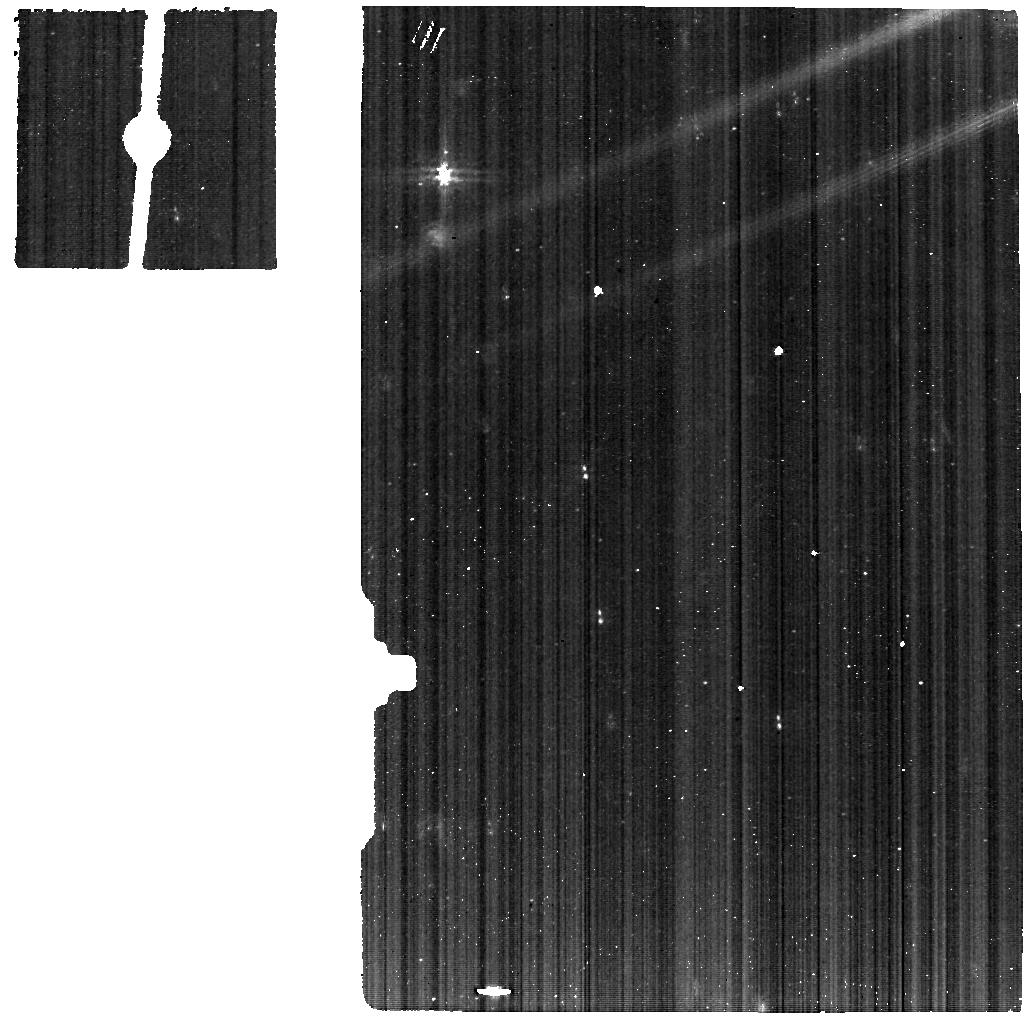
Target: DG-TAU-B-MIRI2. Instrument: MIRI. Filter: F560W. Exposure: 23 min. Observation ID: jw01644-o003_t002_miri_f560w

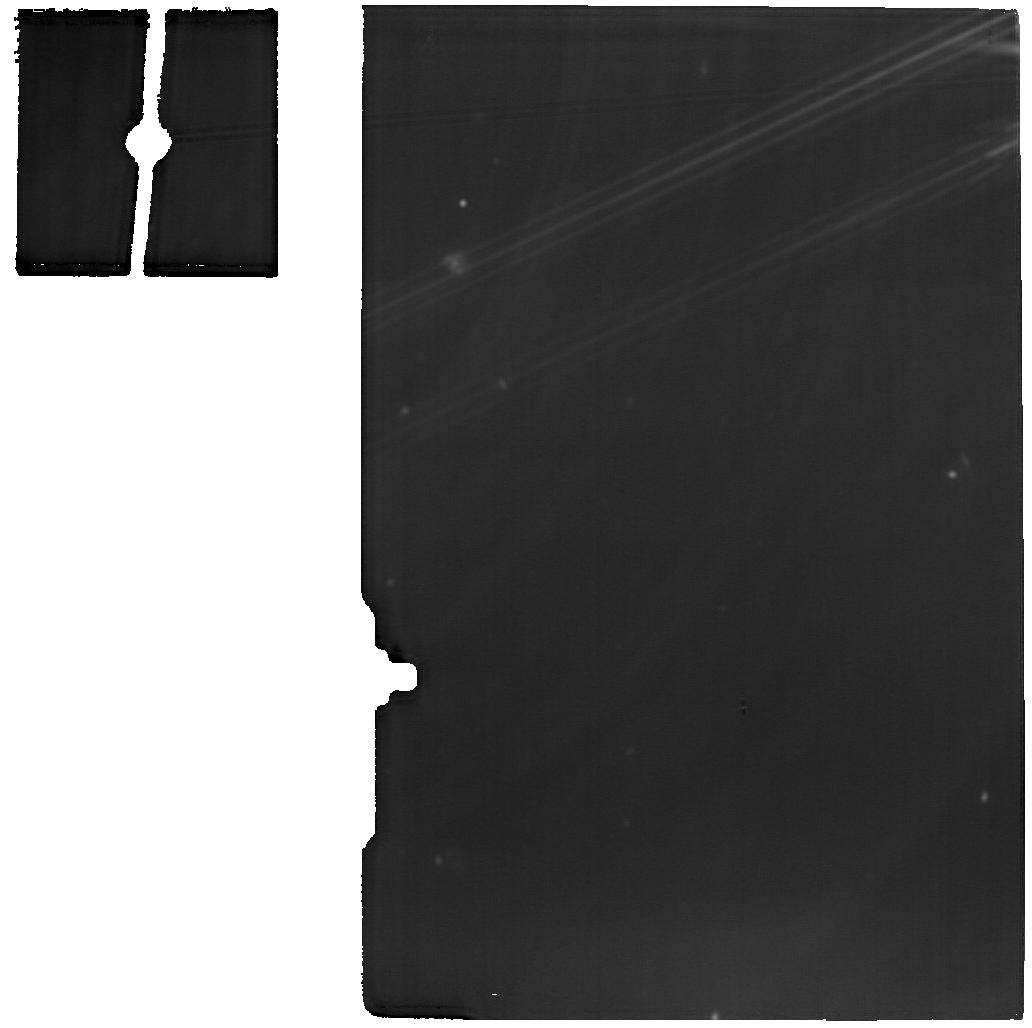
Target: DG-TAU-B-MIRI1. Instrument: MIRI. Filter: F1800W. Exposure: 23 min. Observation ID: jw01644-o002_t001_miri_f1800w

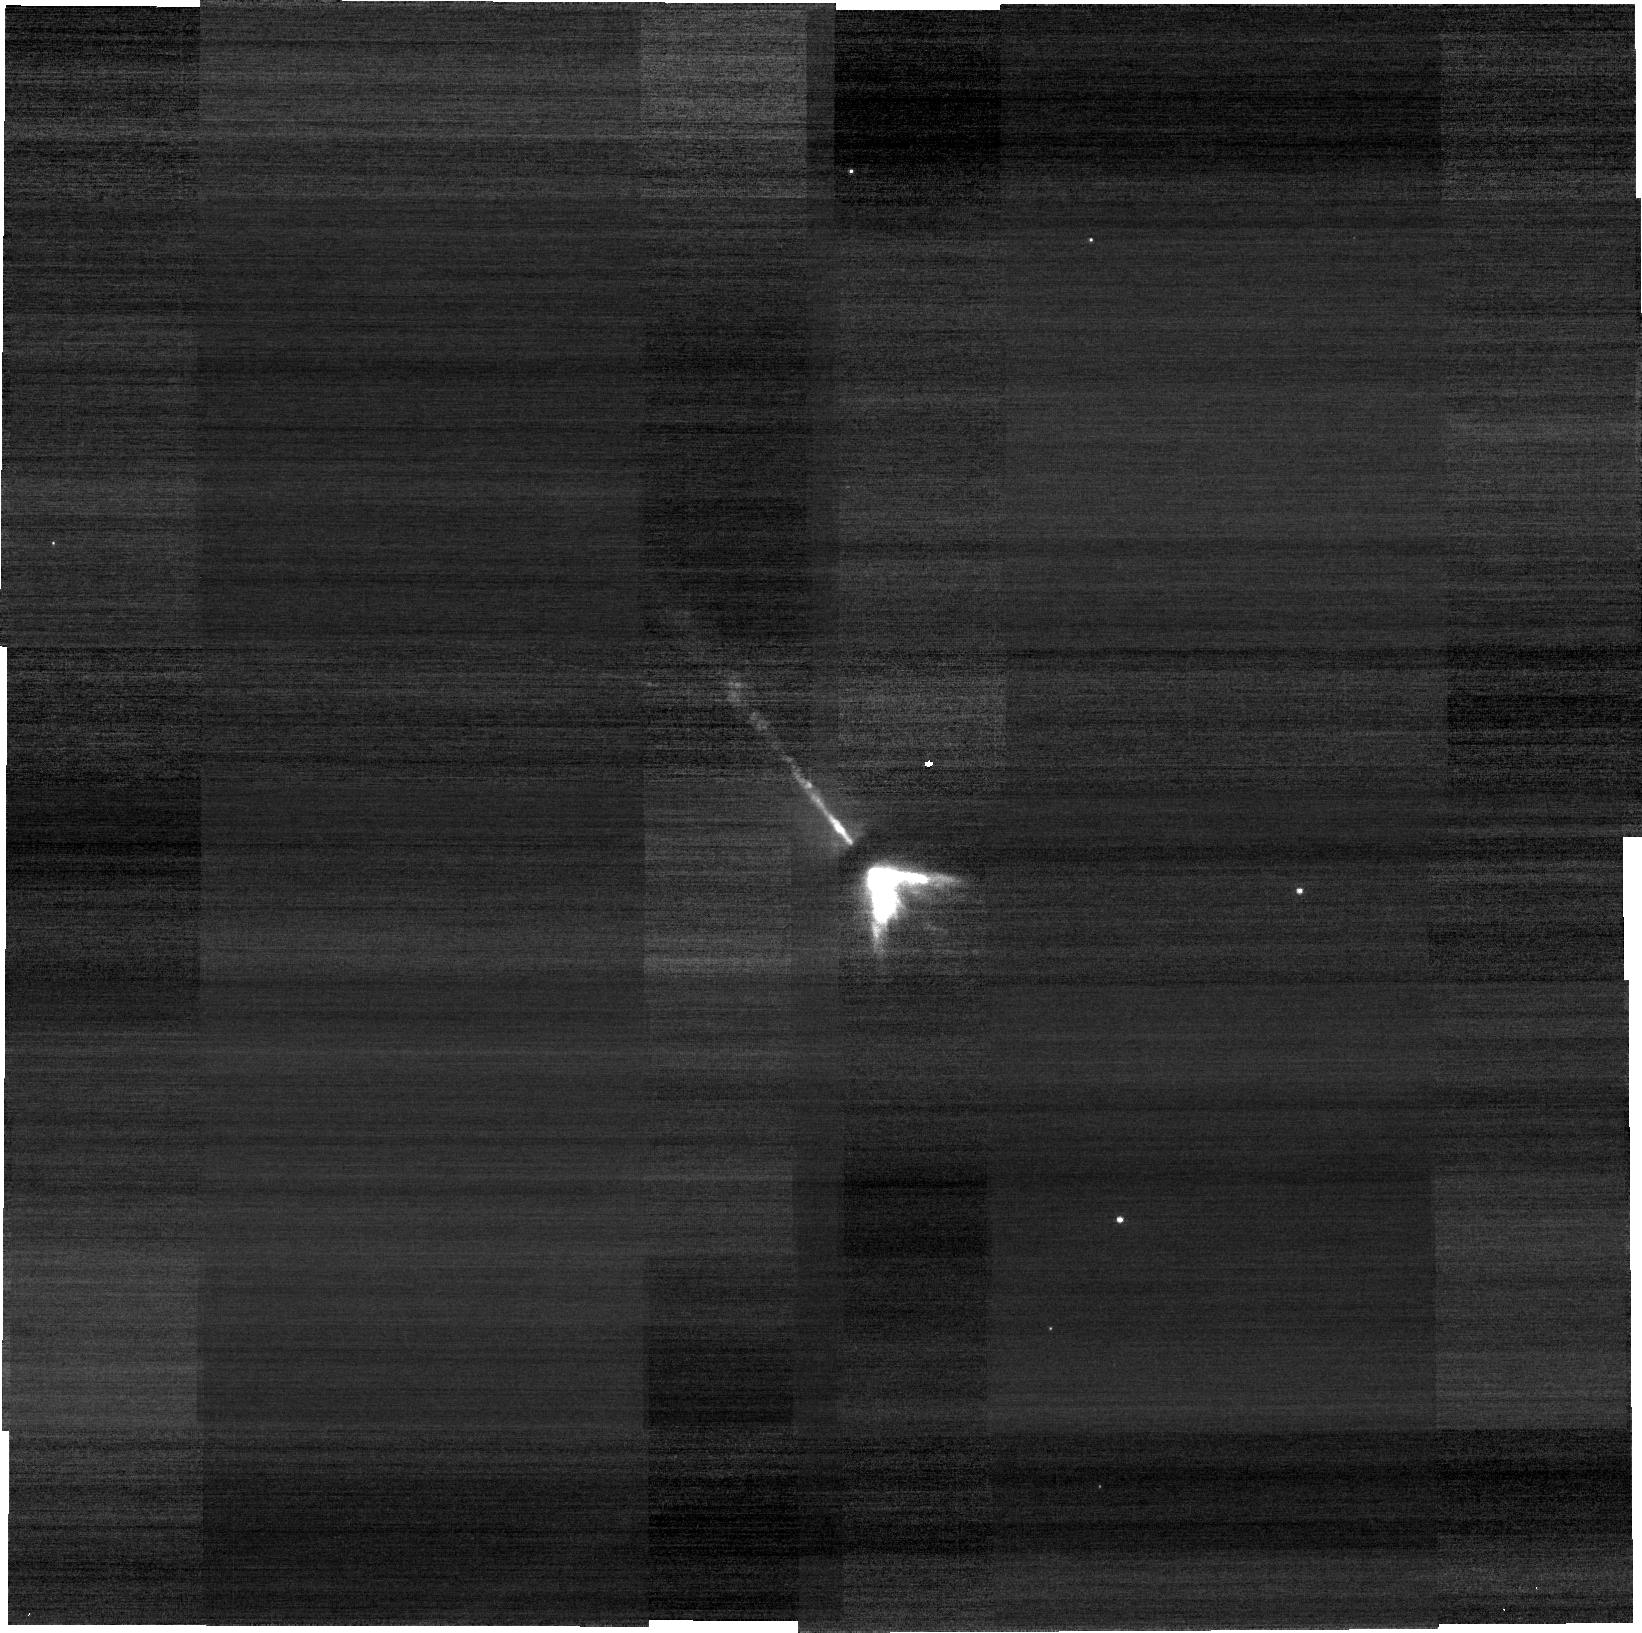
Target: DG-TAU-B-NIRCAM. Instrument: NIRCAM. Filter: F150W2+F164N. Exposure: 20 min. Observation ID: jw01644-o004_t004_nircam_f150w2-f164n-sub640

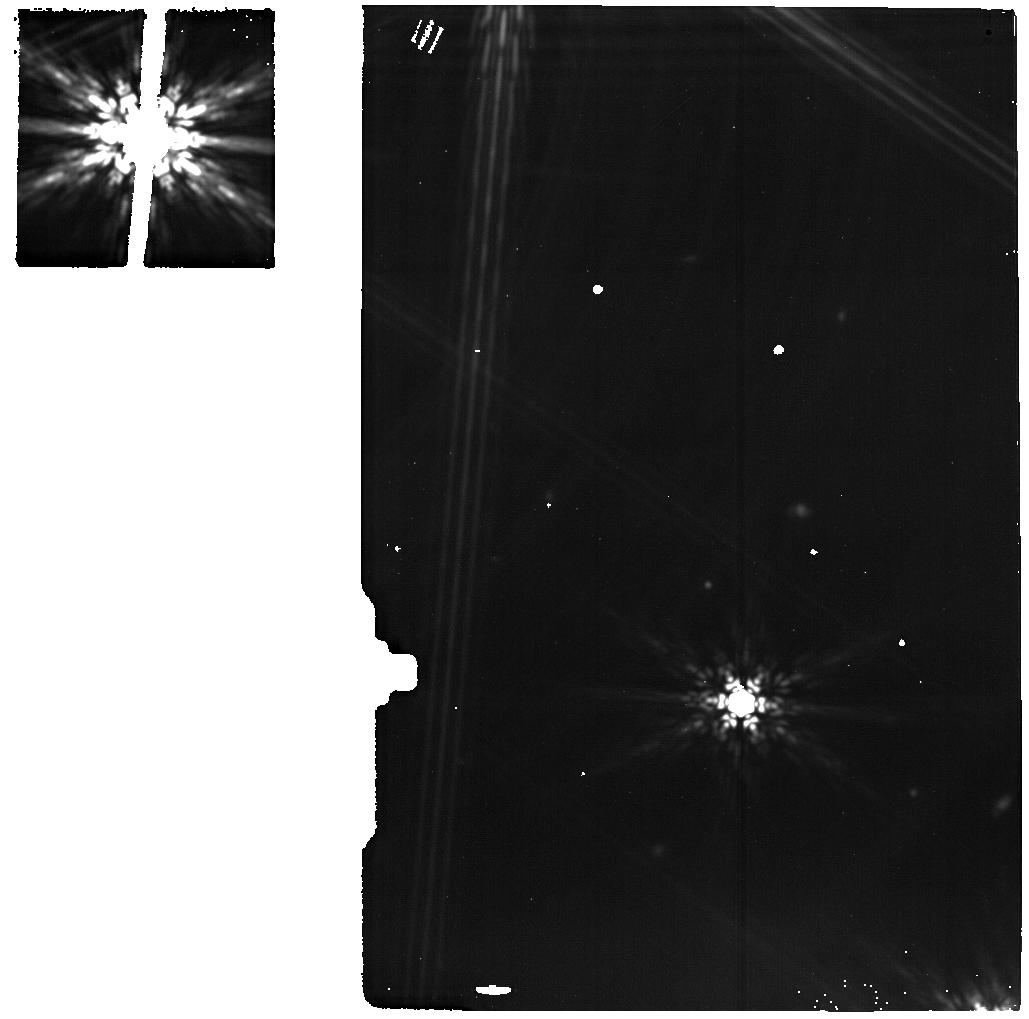
Target: MIRIBACKGROUND. Instrument: MIRI. Filter: F1800W. Exposure: 12 min. Observation ID: jw01644-o001_t005_miri_f1800w

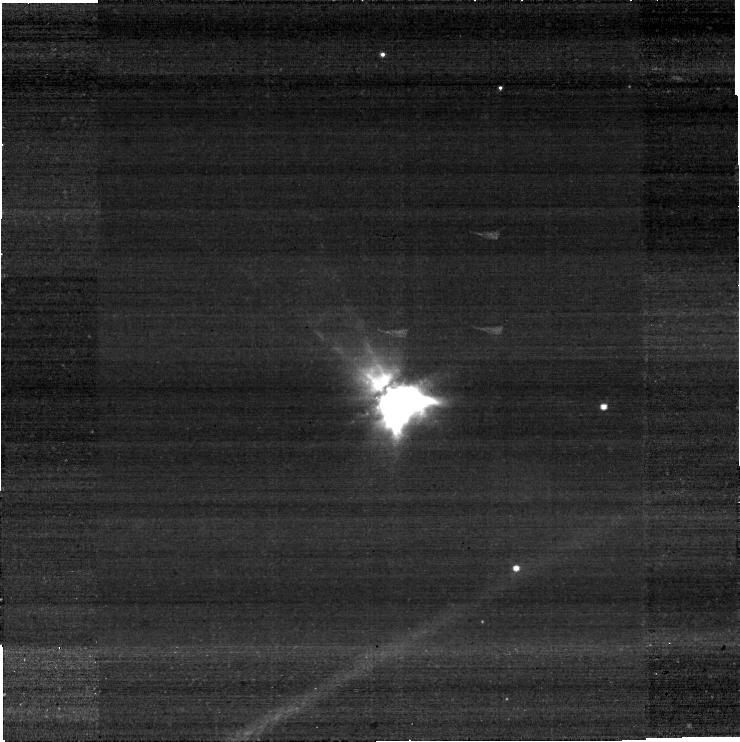
Target: DG-TAU-B-NIRCAM. Instrument: NIRCAM. Filter: F322W2+F323N. Exposure: 20 min. Observation ID: jw01644-o004_t004_nircam_f322w2-f323n-sub640

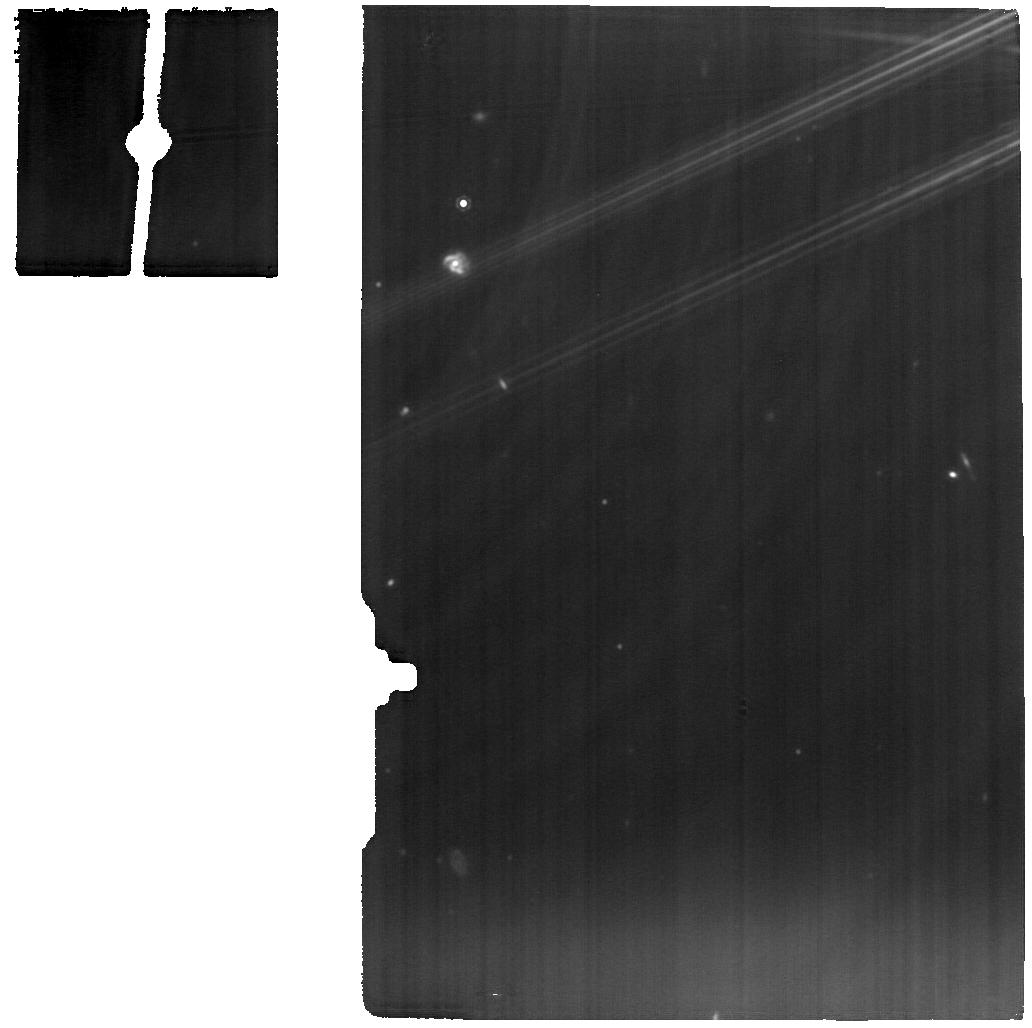
Target: DG-TAU-B-MIRI1. Instrument: MIRI. Filter: F1280W. Exposure: 23 min. Observation ID: jw01644-o002_t001_miri_f1280w

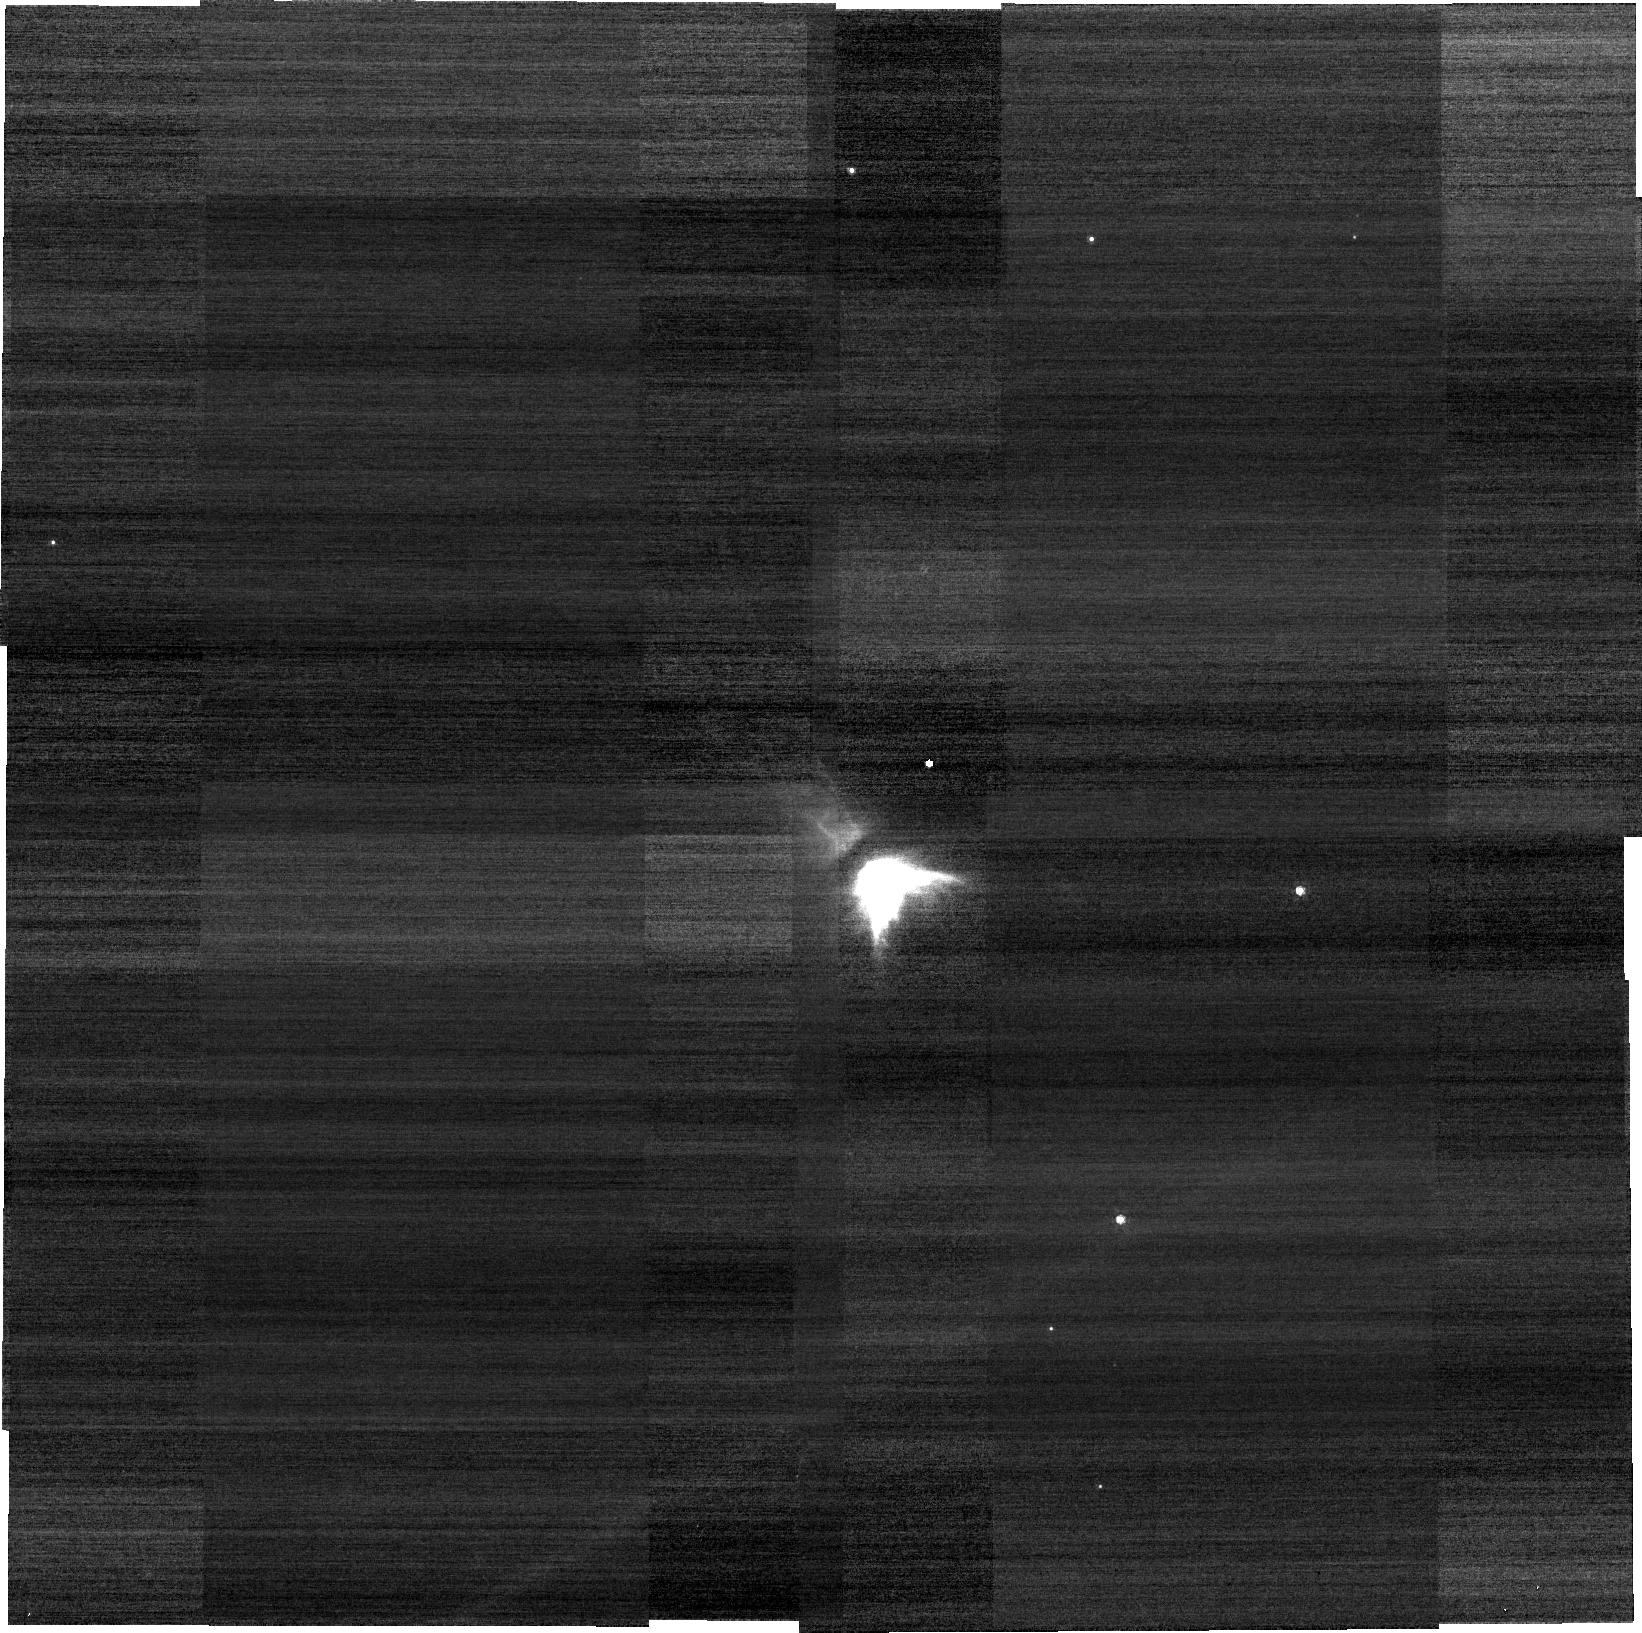
Target: DG-TAU-B-NIRCAM. Instrument: NIRCAM. Filter: F212N. Exposure: 20 min. Observation ID: jw01644-o004_t004_nircam_clear-f212n-sub640

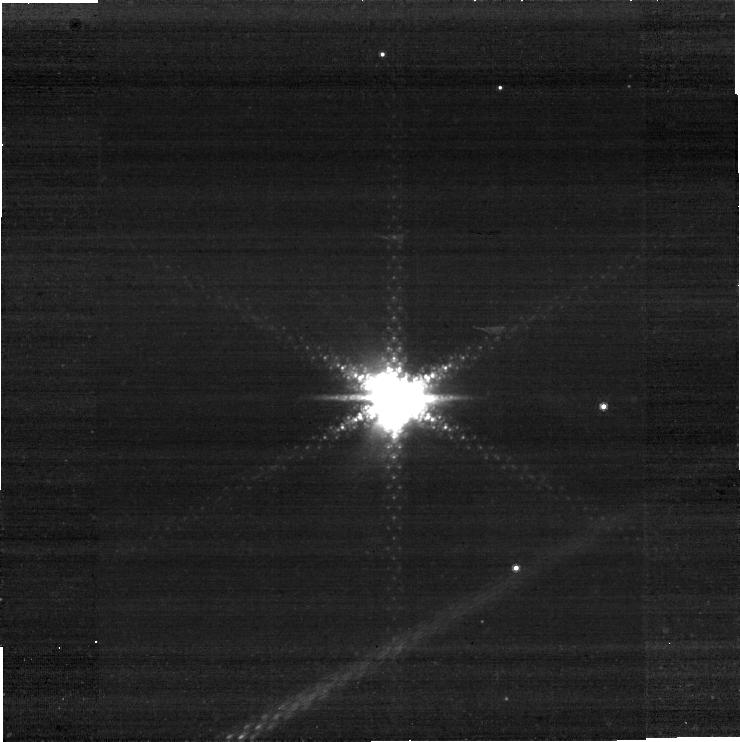
Target: DG-TAU-B-NIRCAM. Instrument: NIRCAM. Filter: F444W+F405N. Exposure: 20 min. Observation ID: jw01644-o004_t004_nircam_f405n-f444w-sub640

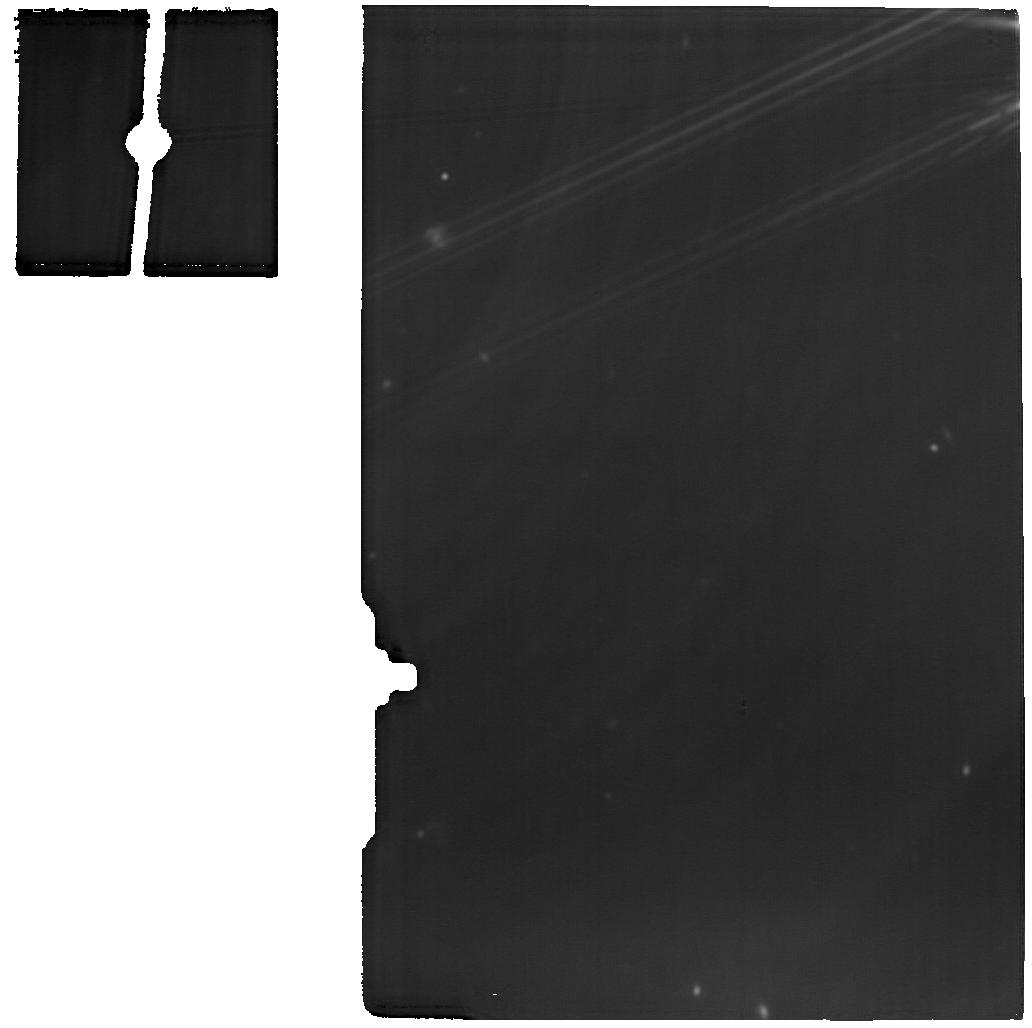
Target: DG-TAU-B-MIRI2. Instrument: MIRI. Filter: F1800W. Exposure: 23 min. Observation ID: jw01644-o003_t002_miri_f1800w

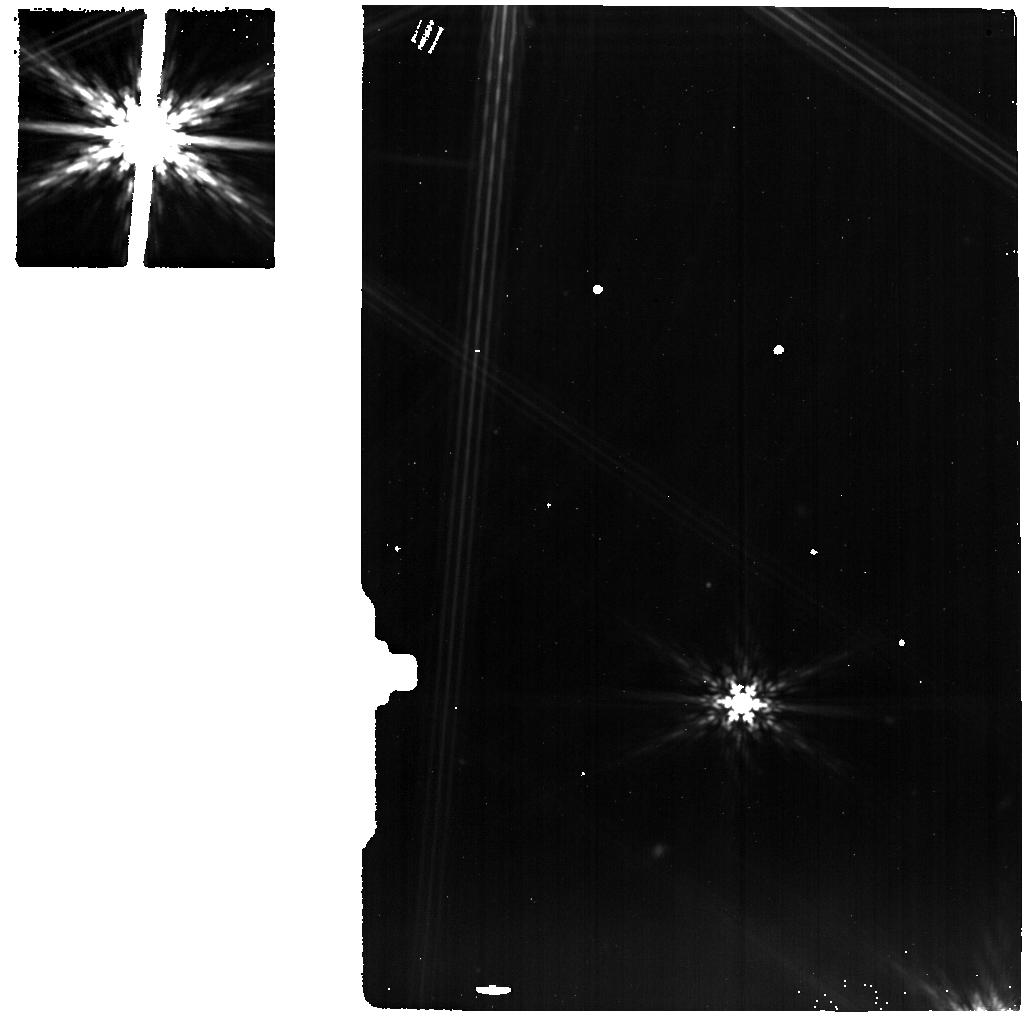
Target: MIRIBACKGROUND. Instrument: MIRI. Filter: F1280W. Exposure: 12 min. Observation ID: jw01644-o001_t005_miri_f1280w

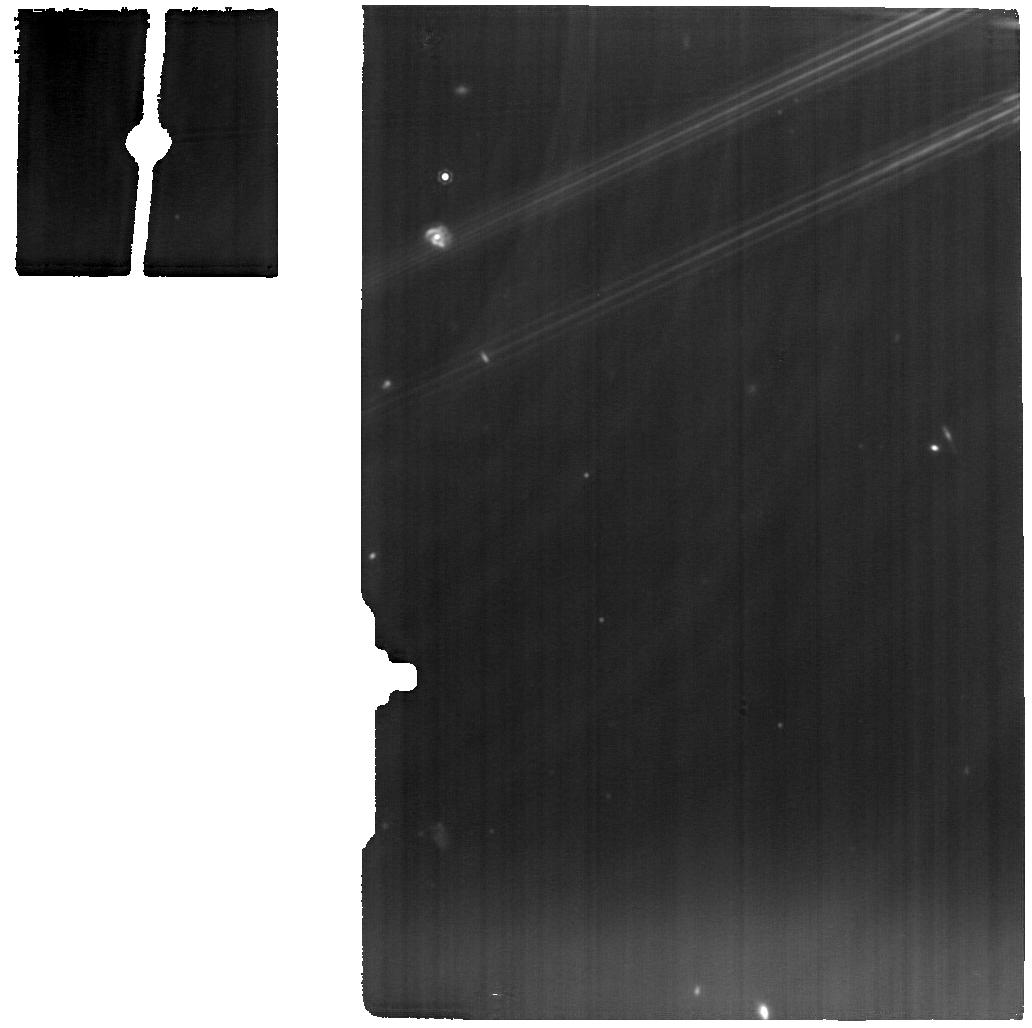
Target: DG-TAU-B-MIRI2. Instrument: MIRI. Filter: F1280W. Exposure: 23 min. Observation ID: jw01644-o003_t002_miri_f1280w

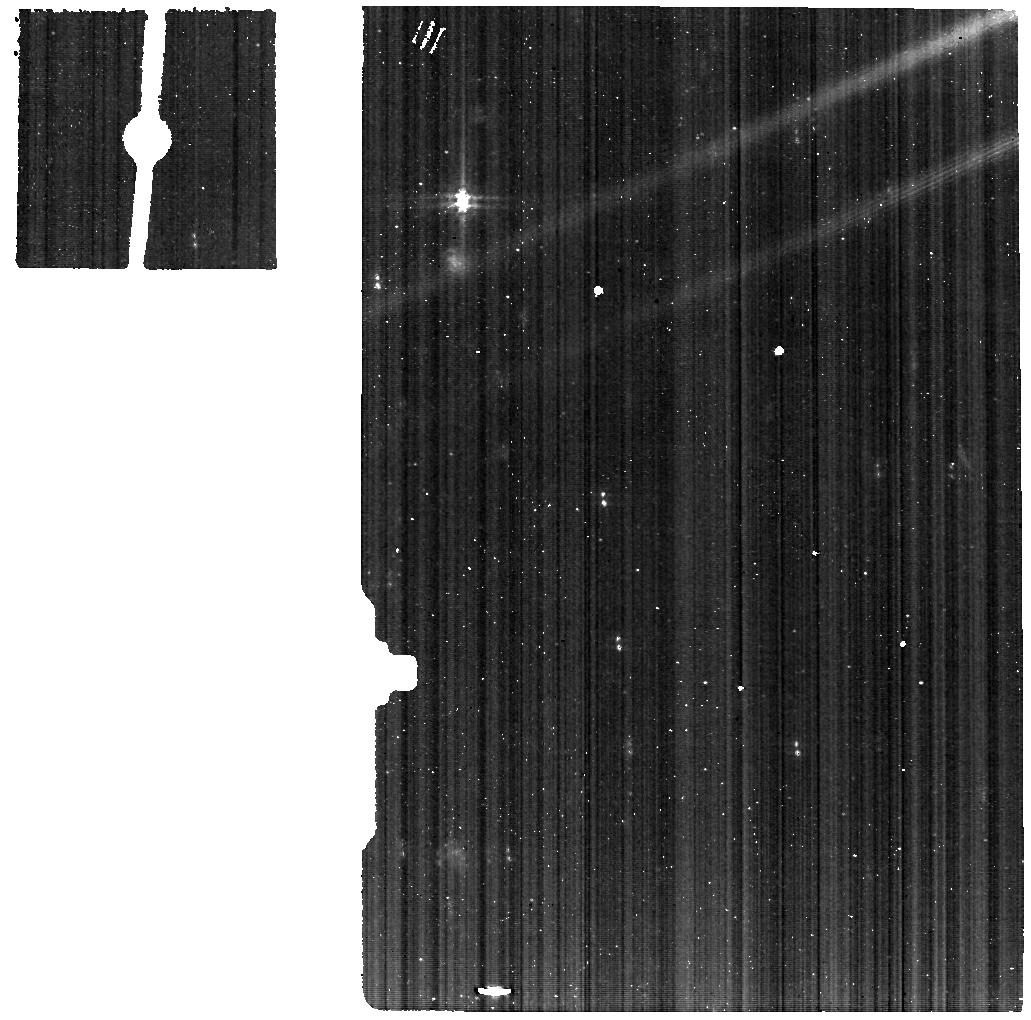
Target: DG-TAU-B-MIRI1. Instrument: MIRI. Filter: F560W. Exposure: 23 min. Observation ID: jw01644-o002_t001_miri_f560w

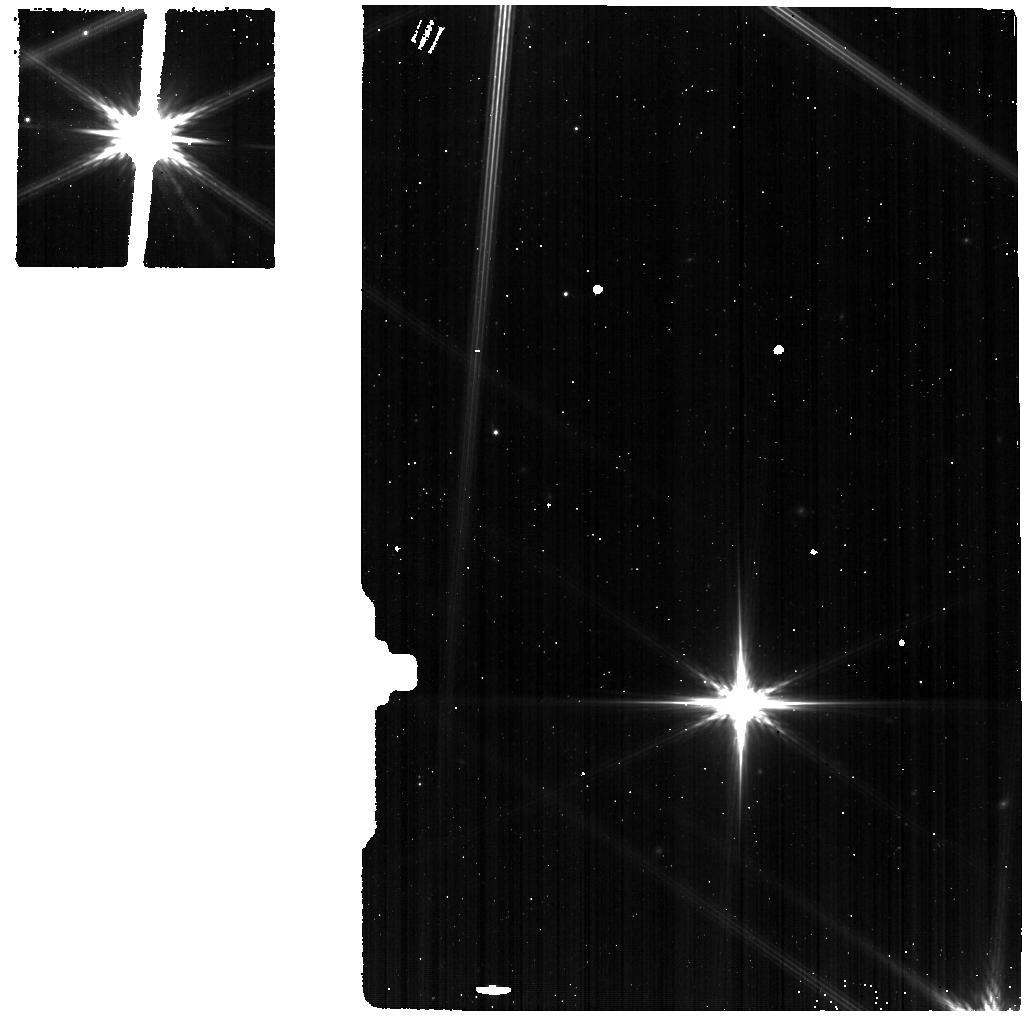
Target: MIRIBACKGROUND. Instrument: MIRI. Filter: F560W. Exposure: 12 min. Observation ID: jw01644-o001_t005_miri_f560w

A cornerstone study of the jet/outflow connexion: the remarkable DG Tau B system (PI: Dougados, Catherine)

We propose a cornerstone study of the jet/outflow connexion with JWST in the remarkable DG tau B system. ALMA observations have revealed a narrow conical rotating CO outflow whose properties are challenging the traditional interpretation of these molecular outflows as swept up material. instead its properties appear compatible with a magnetic disk wind origin. These findings, if fully confirmed, have a crucial impact on proto-planetary disks. However, we are critically missing resolved spatial information on any warm wind component filling the gap between the hot (T=10^4 K) anf fast (V=100 km/s) jet and the cold (T=10 K) and slow (V=10 km/s) molecular outflow. We propose to map with MIRI-MRS, NIRspec-IFU & NIRCAM the inner 5'' (=700 au) of the prototypical DG Tau B outflow in ro-vibrational and rotational H2, [Fe II], [S I] & [Ne II] emission lines. The proposed observations will establish for the first time a global view of the mass loss process in a young solar twin and discrimimate between the different models for the origin of outflowing CO cavities. These results will provide critical insights into the importance of mass loss and magnetic field in proto-planetary disk evolution